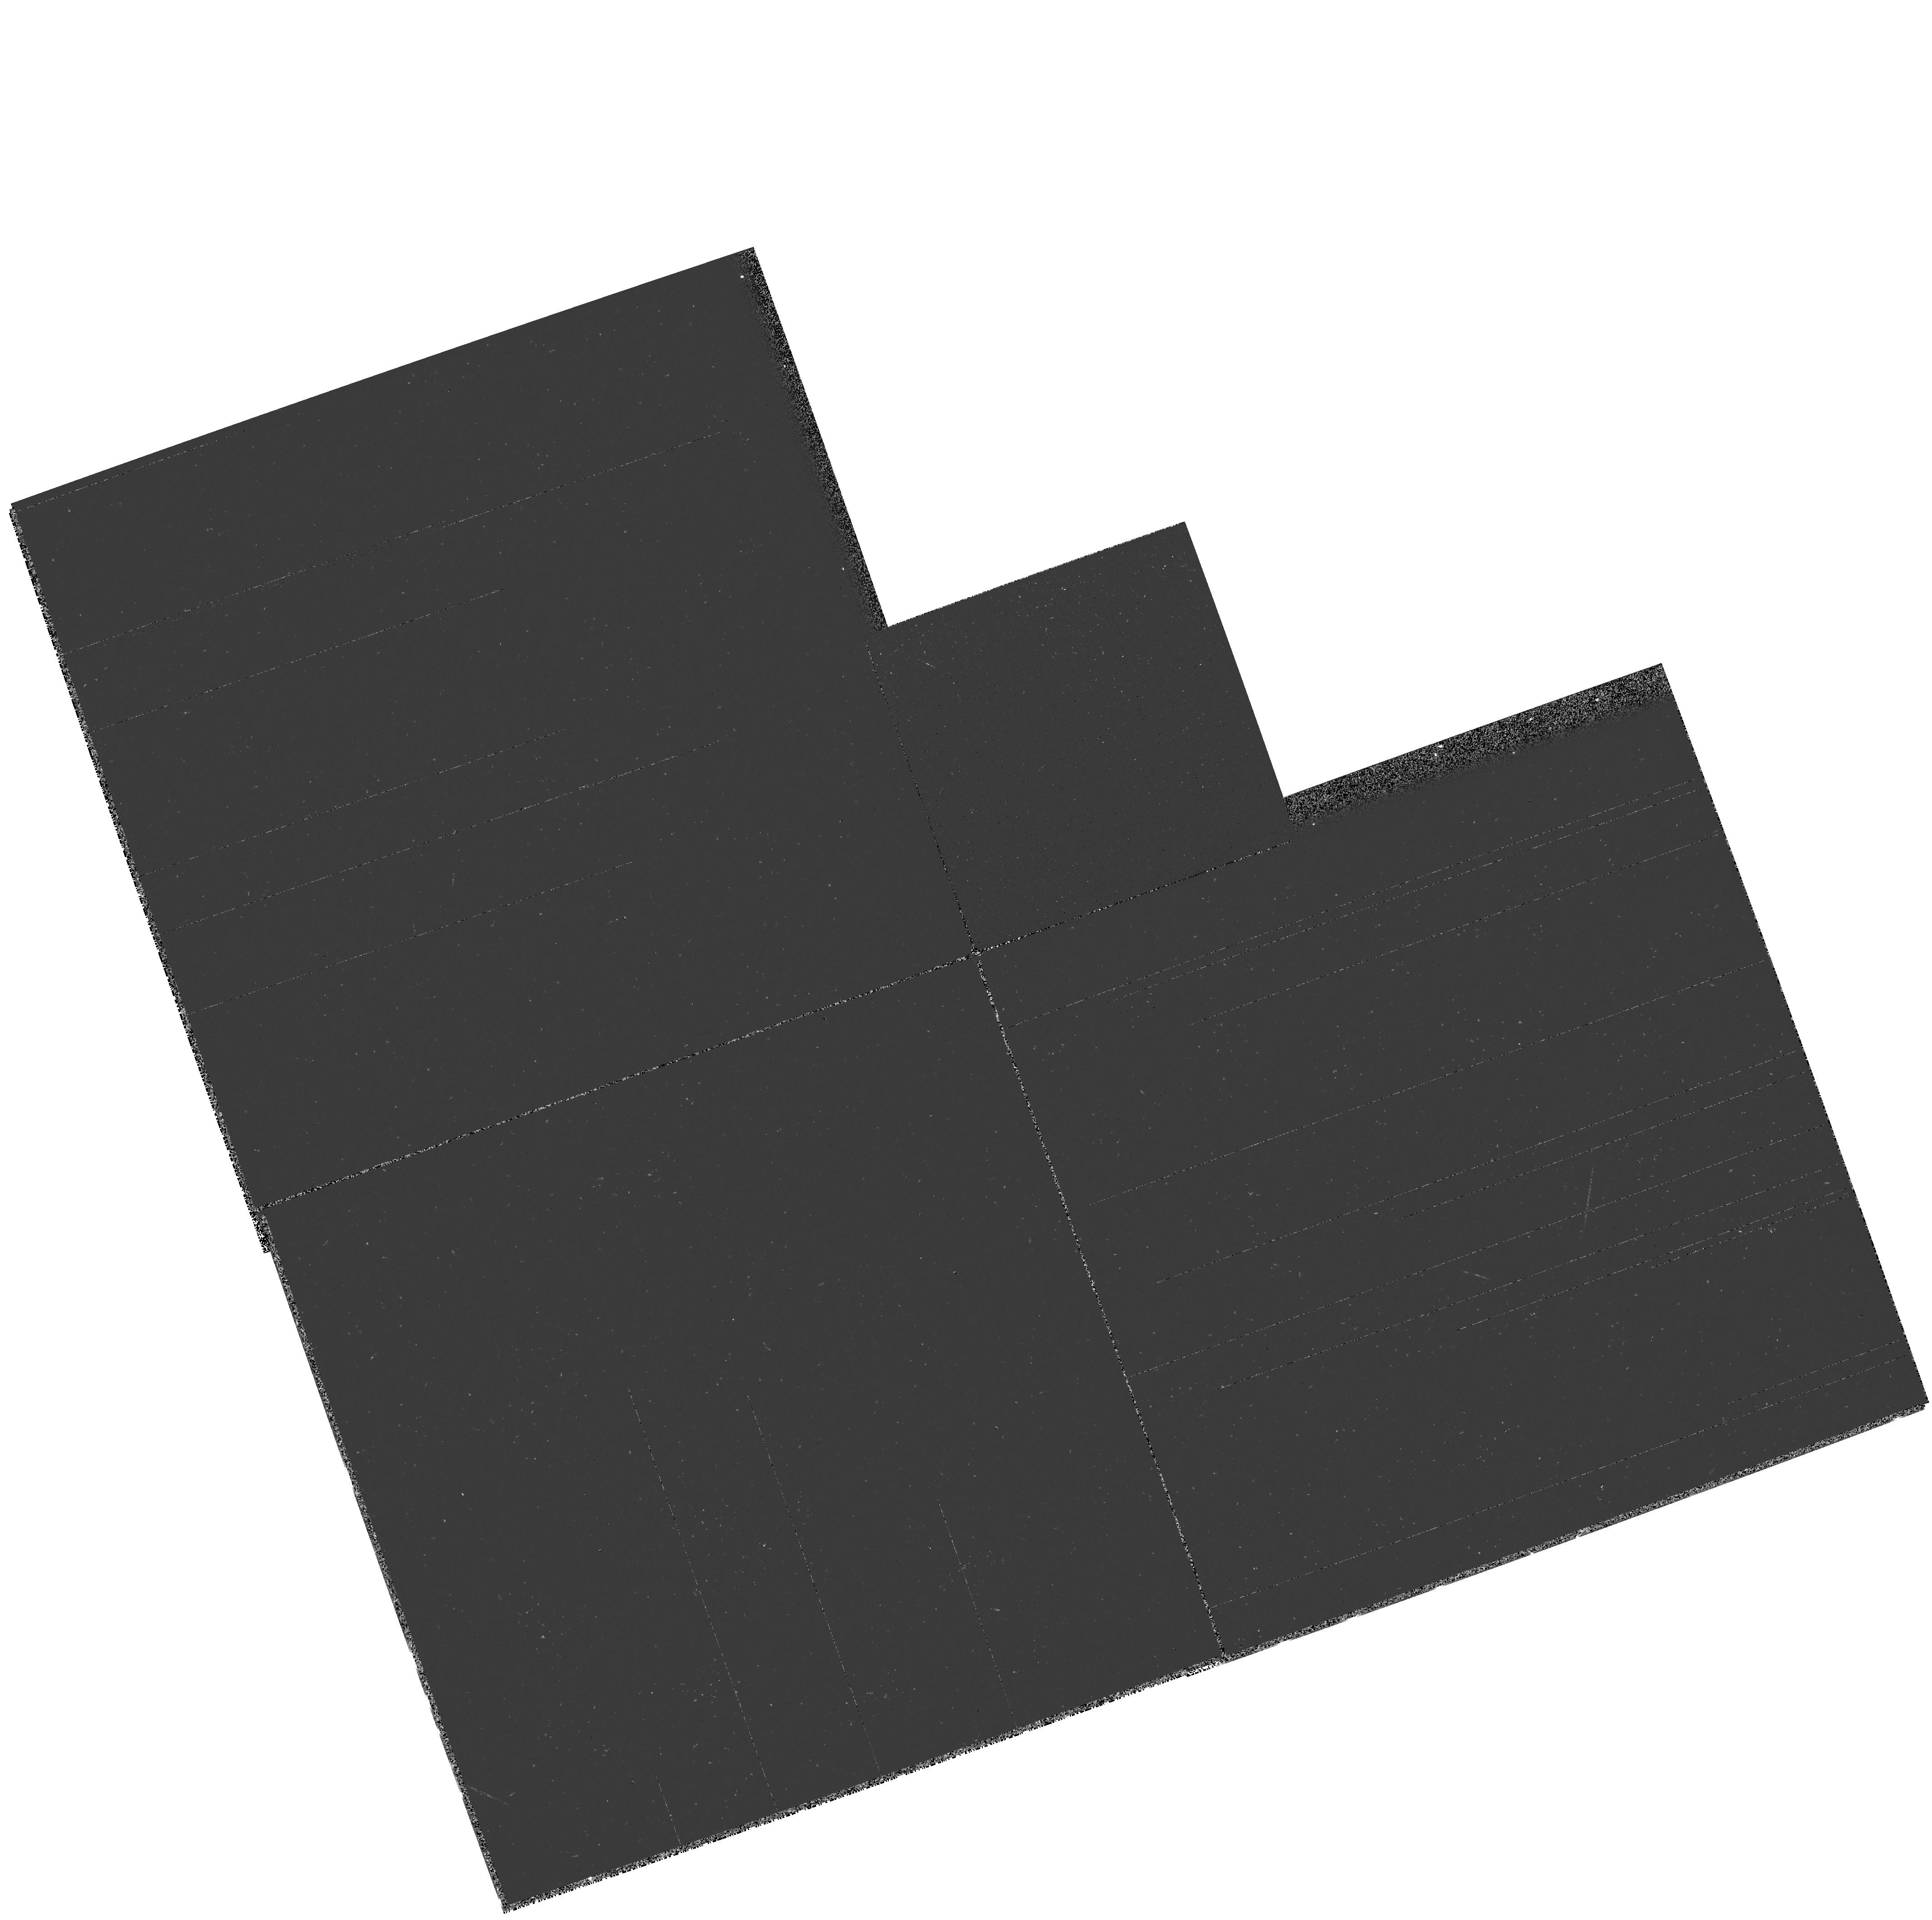
Target: GAL-083824+650715
Instrument: WFPC2/PC
Filter: F218W
Exposure: 2 min
Observation ID: hst_5954_01_wfpc2_pc_f218w_u2uo01

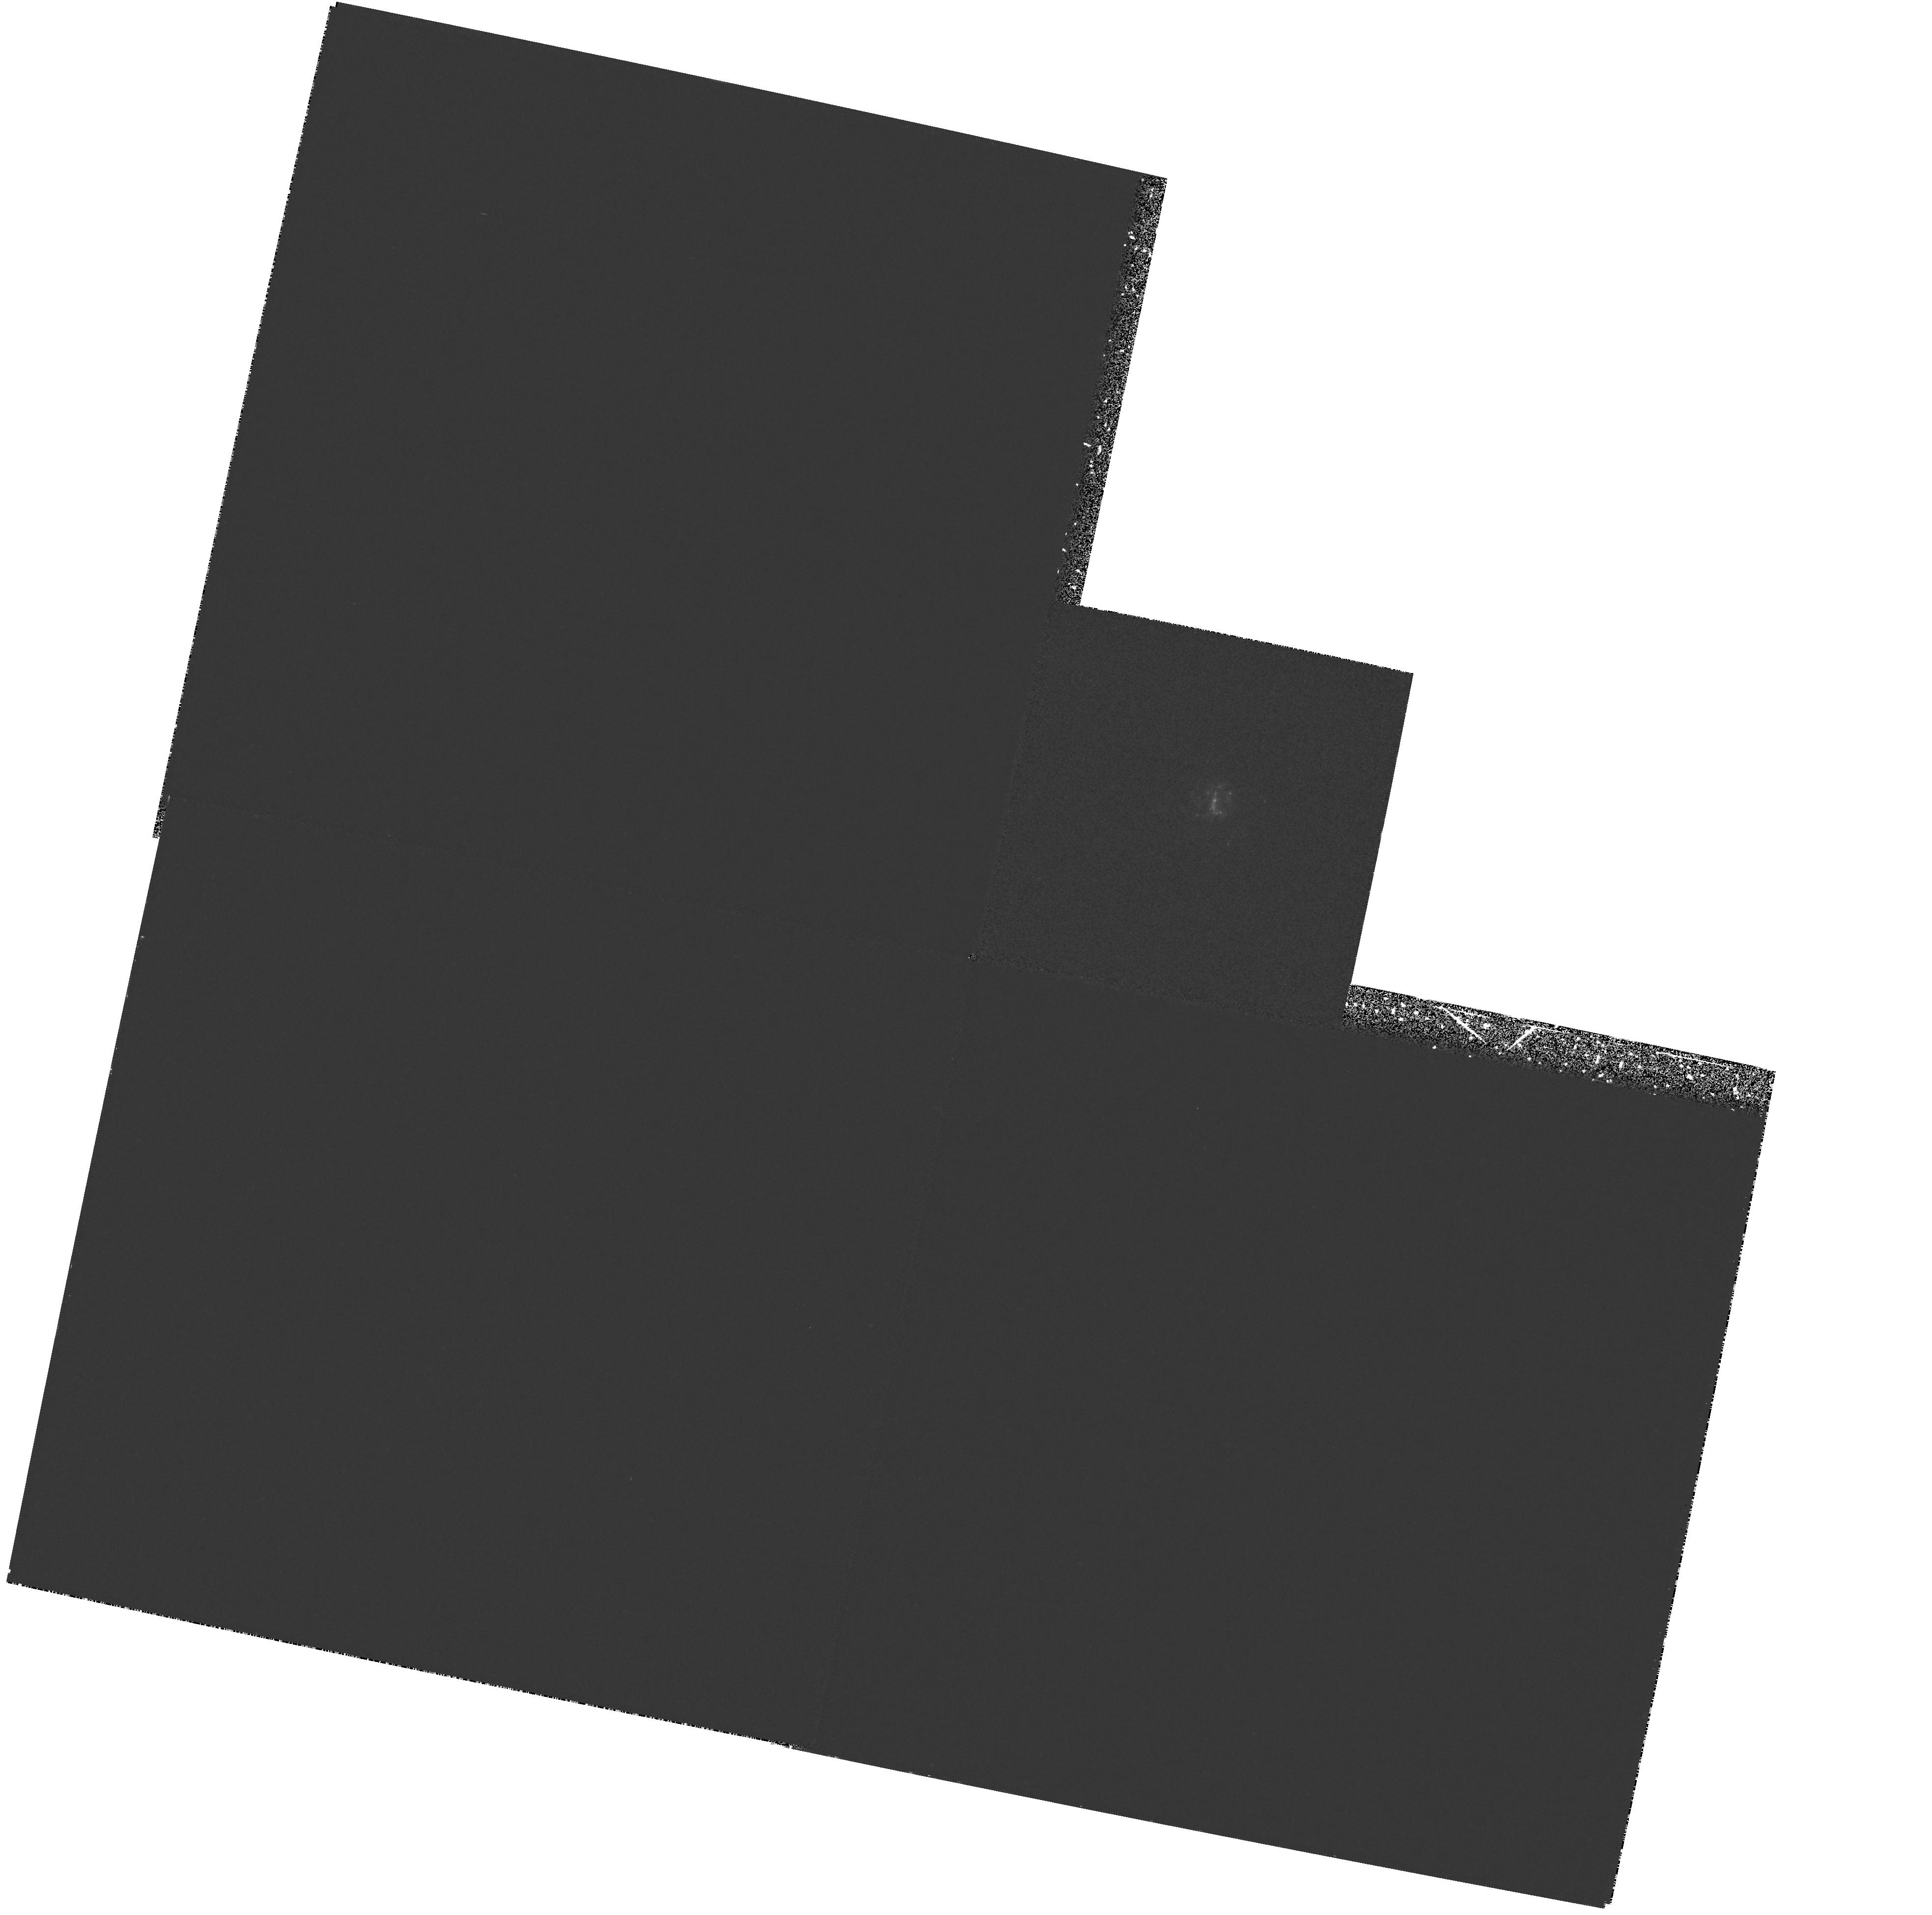
Target: GAL-083824+650715
Instrument: WFPC2/PC
Filter: F218W
Exposure: 30 min
Observation ID: hst_5954_03_wfpc2_pc_f218w_u2uo03

THE EXCEPTIONALLY BRIGHT, COMPACT STARBURST GALAXY 0833+652 (PI: Robert, Carmelle)

Starburst galaxies are ideal laboratories to study both the physics of massive stars and processes important in galaxy formation and evolution. Observations of these galaxies at UV wavelengths are crucial to our understanding of the starburst phenomenon, because only in this spectral regime can we directly observe the spectroscopic signatures of the hot, massive stars that power the emission at other wavebands. UV signatures from hot, massive stars are mainly broad spectral features formed in the hot star winds. The study of the stellar populations based on UV spectral synthesis requires therefore a high quality UV spectrum (S/N >~ 30, spectral resolution ~ 200-300 km s^-1), which is only possible with the HST spectrographs. We have selected the exceptionally bright, compact starburst galaxy 0833+652 to study the morphology of star-forming regions, from a WFPC2 image, and to quantify the massive star population of a starburst by performing the UV synthesis of a GHRS spectrum. We will compare the new results with those obtained for 4 other starburst galaxies also observed by us during previous HST cycles. We believe that a large sample of starbursts with different properties must be studied in the UV before answering important specific questions related to the formation and evolution of galaxies.